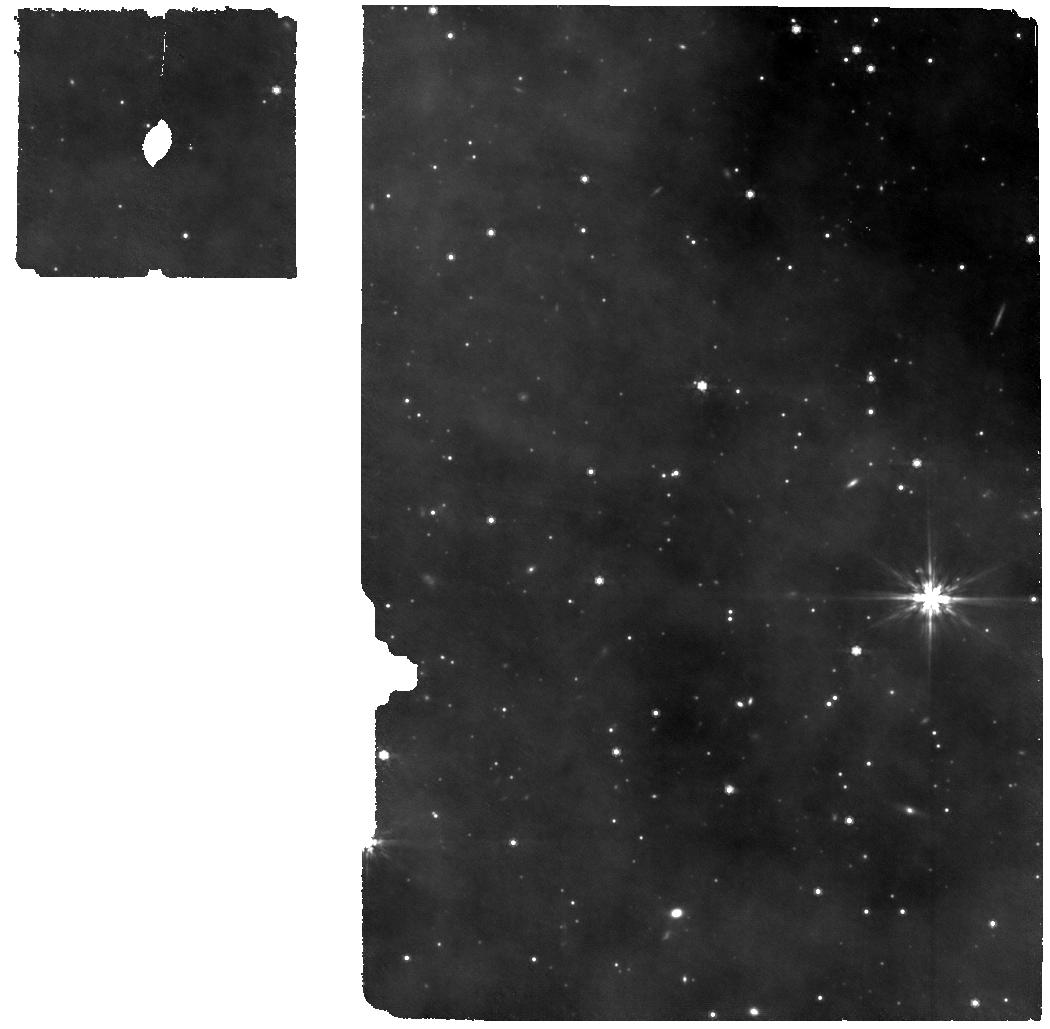
Target: ASASSN--21qj. Instrument: MIRI. Filter: F770W. Exposure: 3 h. Observation ID: jw06550-o002_t001_miri_f770w

When worlds collide: formation and evolution of a synestia (PI: van Capelleveen, Richelle Felicia)

We propose to confirm and characterise a candidate 'synestia', the self-luminous transient produced by a collision that occurred between two ice giant exoplanets orbiting a Sun-like star, ASASSN-21qj. The occurrence rate of these giant impact events is still highly uncertain so this is a unique, time-limited opportunity for the JWST to obtain a spectrum of this extraordinary type of planetary body. The proposed observation will inform us about the nature of the end stages of planet formation and collisions between (giant) planets around solar type stars, and provide a unique insight into the composition of the collision remnant through spectral analysis. Our science goals are: - Confirm and constrain the photospheric size and temperature of the synestia by measuring the spectral energy distribution from 1.7 to 28 micron. - Quantify the presence of water vapour, silicates and/or other refractory materials in the synestia's photosphere with NIRSpec FS high resolution spectroscopy from 1.7 to 5.1 micron, and MIRI MRS from 4.8 to 27.9 micron. The collision, which occurred in 2019, was detected by the NEOWISE mission and was reported on in October 2023. The latest NEOWISE IR photometry shows that the synestia’s flux is rapidly fading below the NEOWISE noise limit; JWST is the only telescope that can obtain a mid-infrared spectrum of the photosphere of this astronomical object before it fades below detectability in the second half of 2024. Depending on the temporal evolution of the source, this DDT may be the only and final opportunity to observe the body before it fades below the sensitivity limit.